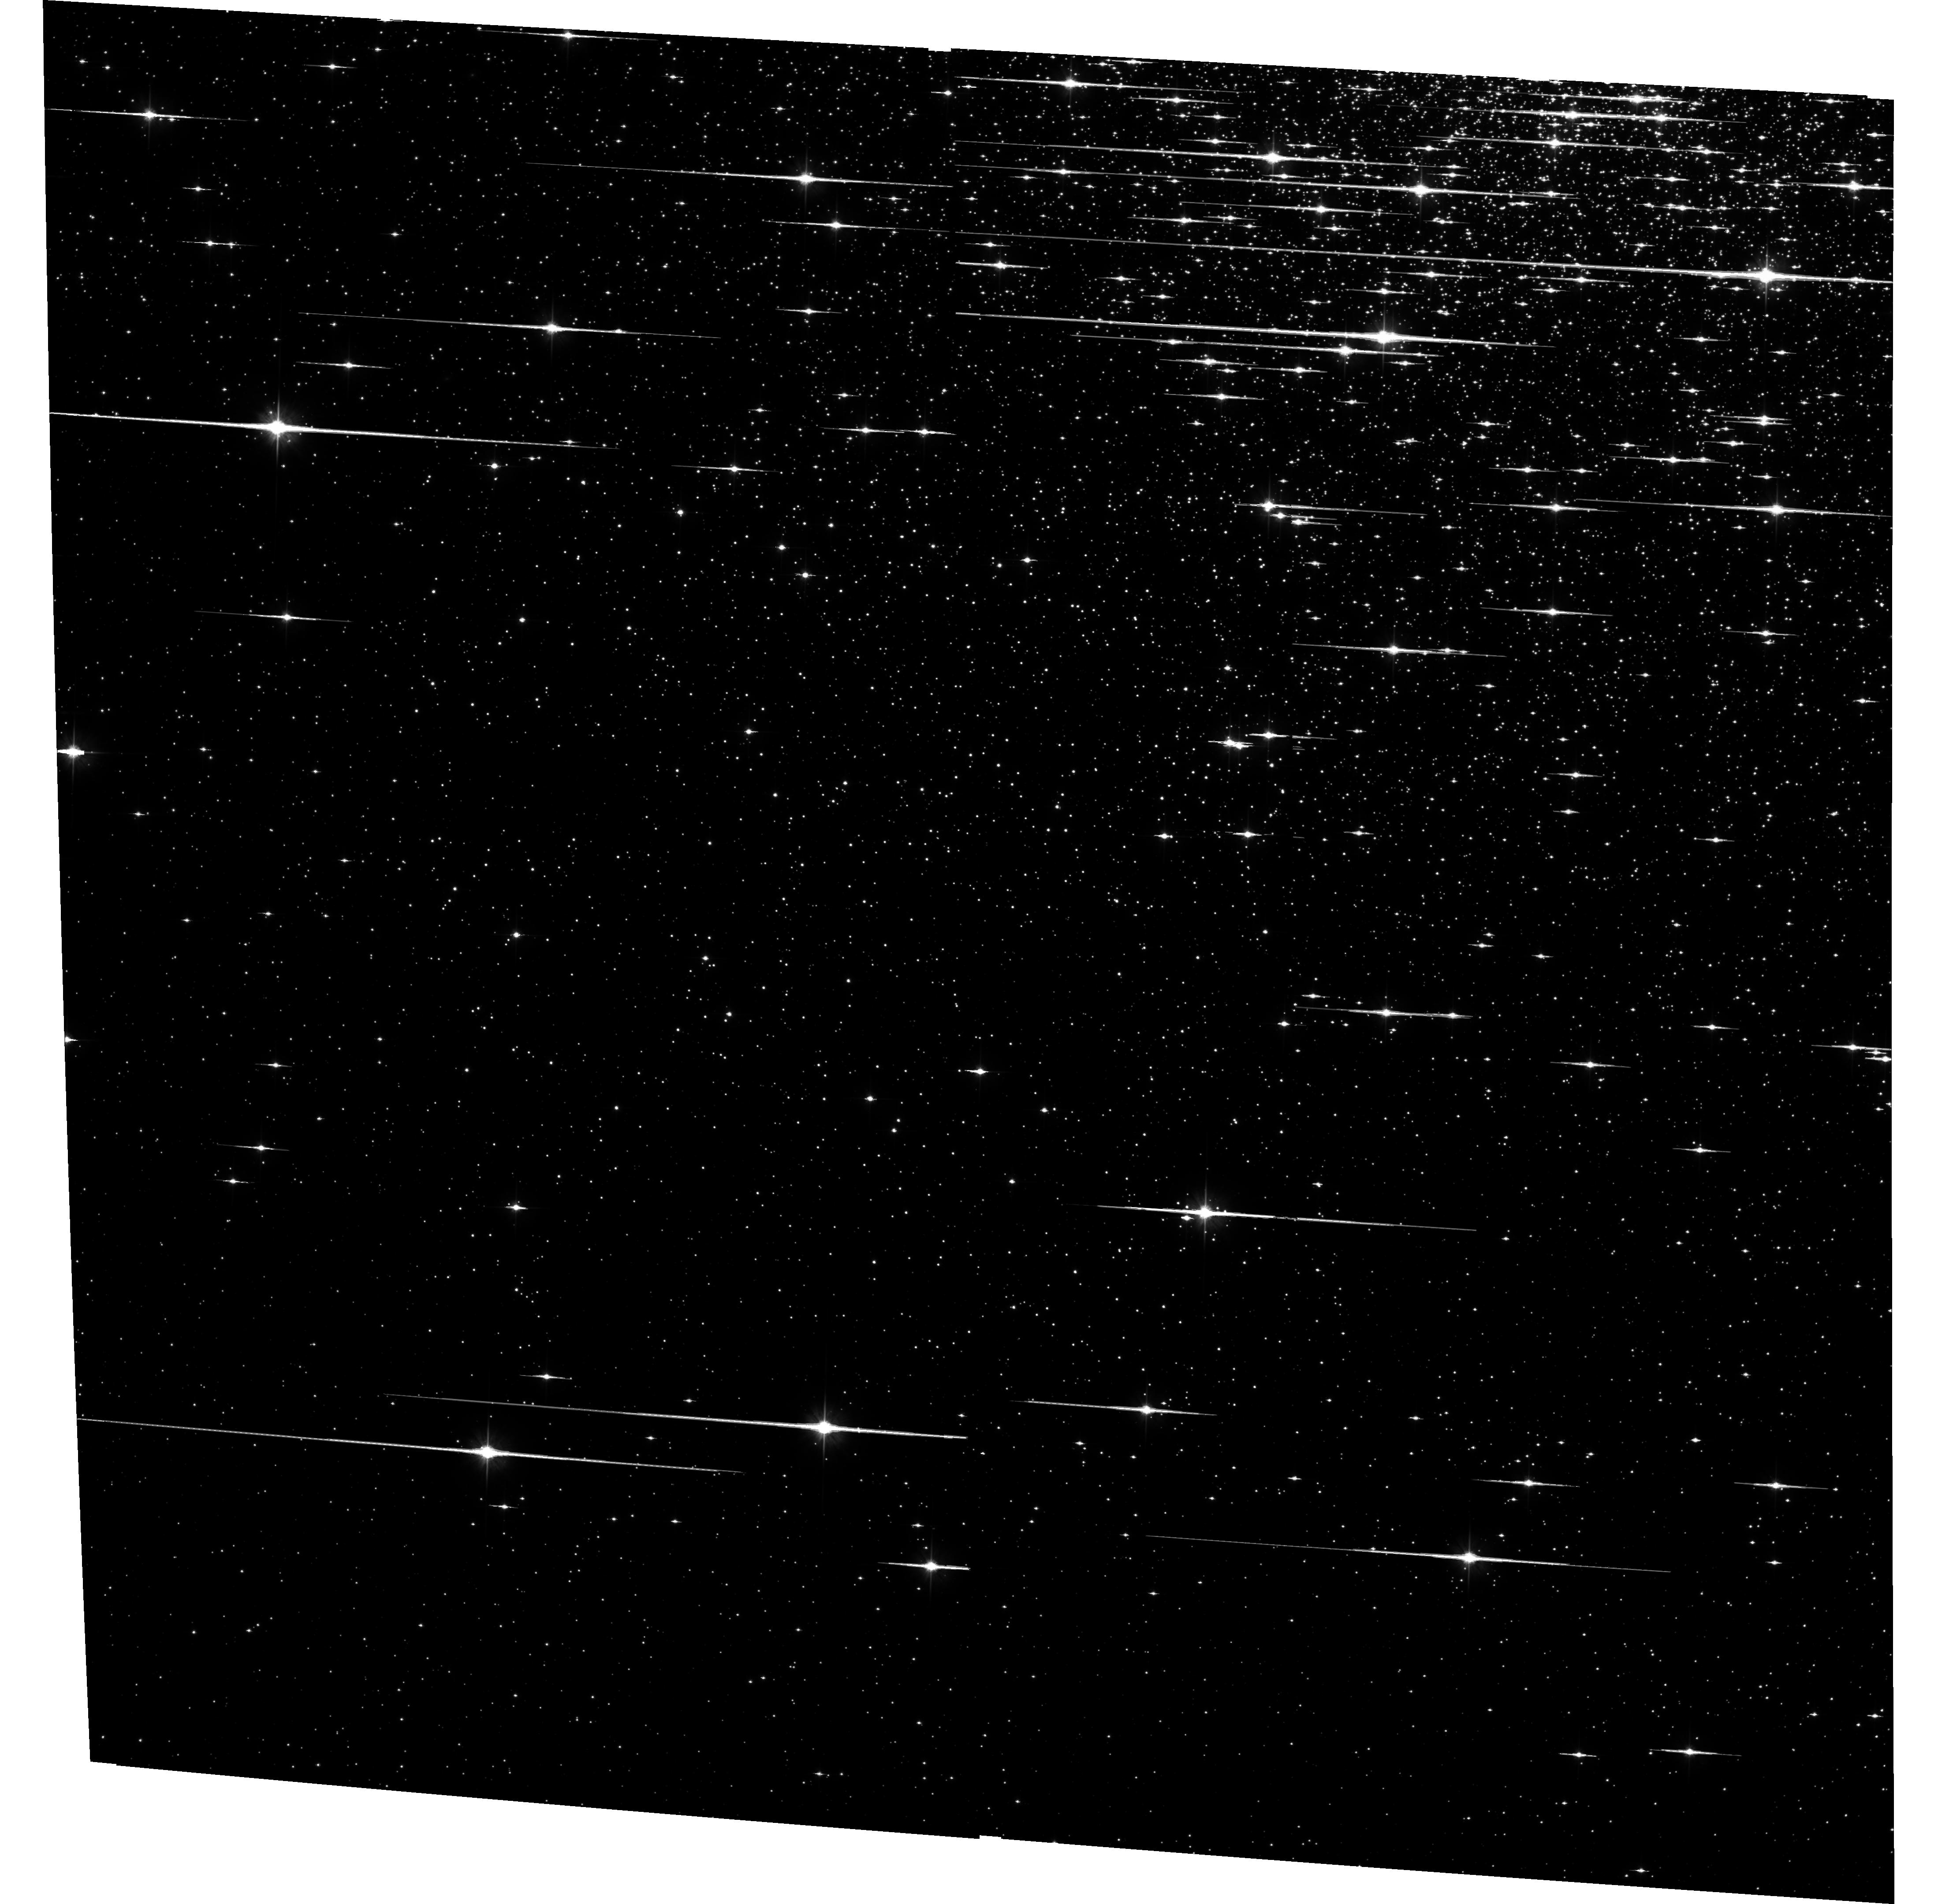
Target: NGC6752-FIELD-1. Instrument: ACS/WFC. Filter: F606W. Exposure: 1.3 h. Observation ID: hst_10459_a1_acs_wfc_f606w_j99da1

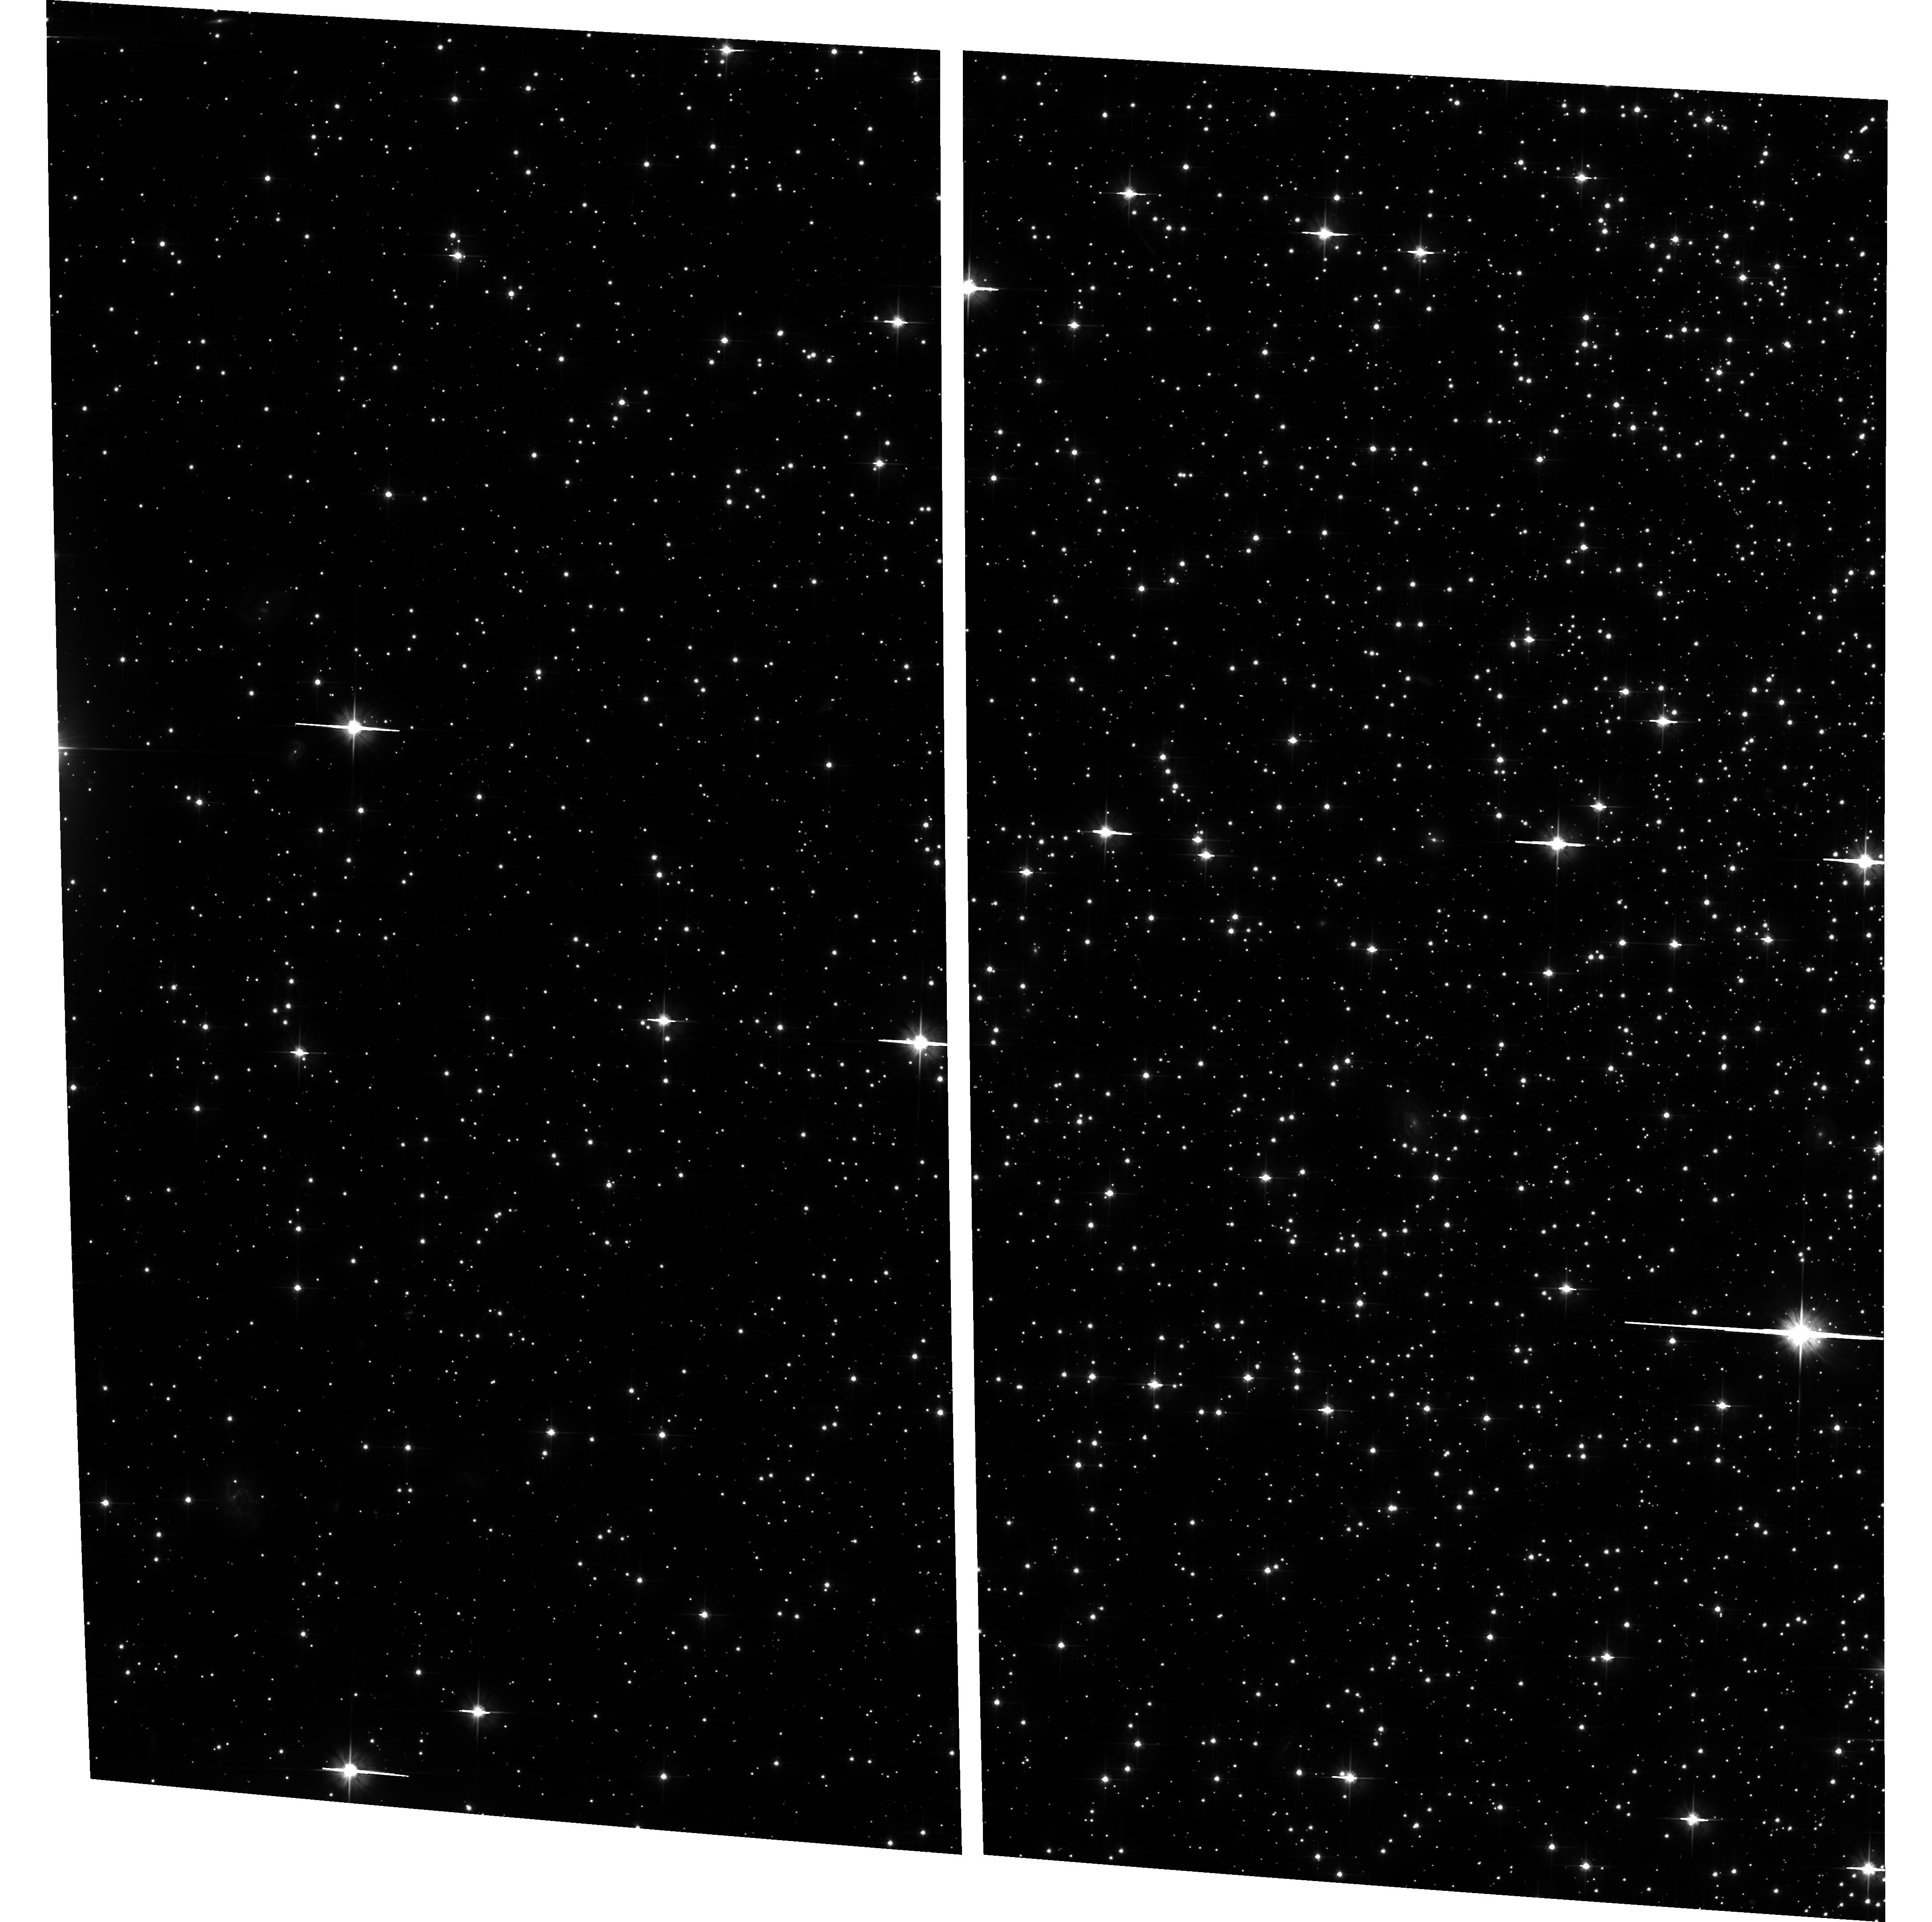
Target: field at RA 287.762°, Dec -60.014°. Instrument: ACS/WFC. Filter: F606W. Exposure: 48 min. Observation ID: hst_10459_01_acs_wfc_f606w_j99d01

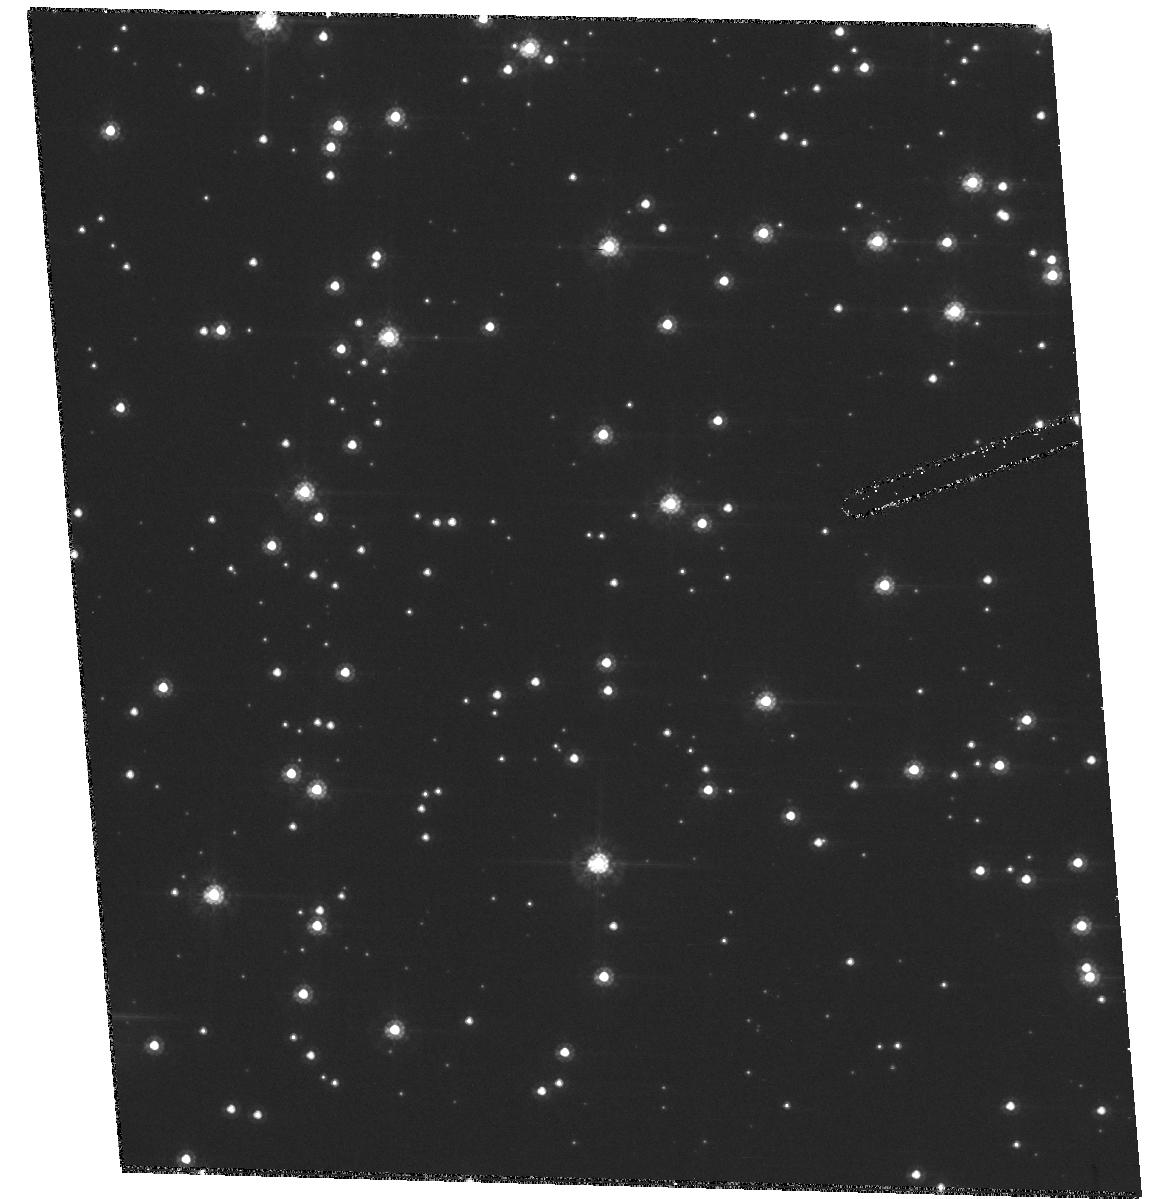
Target: NGC6752-FIELD-1. Instrument: ACS/HRC. Filter: F555W. Exposure: 1.7 h. Observation ID: hst_10459_01_acs_hrc_f555w_j99d01

ACS TGSMOV CVZ Test (PI: Biretta, John A.)

This proposal will run after the start of "permanent" transition to 2-gyro mode. One of visits 1, 2, 3, or 4 should be selected based on schedulability. Visits 1 & 2 with the star cluster are highly preferred over the other visits. 4 orbits target = star cluster if available, otherwise random stars Repeat first proposal visits 1-3. guide star V=13 goals: CVZ tracking, PSF, PSF repeatability, pointing stability (requirements 1a, 2, 4, 8) priority medium